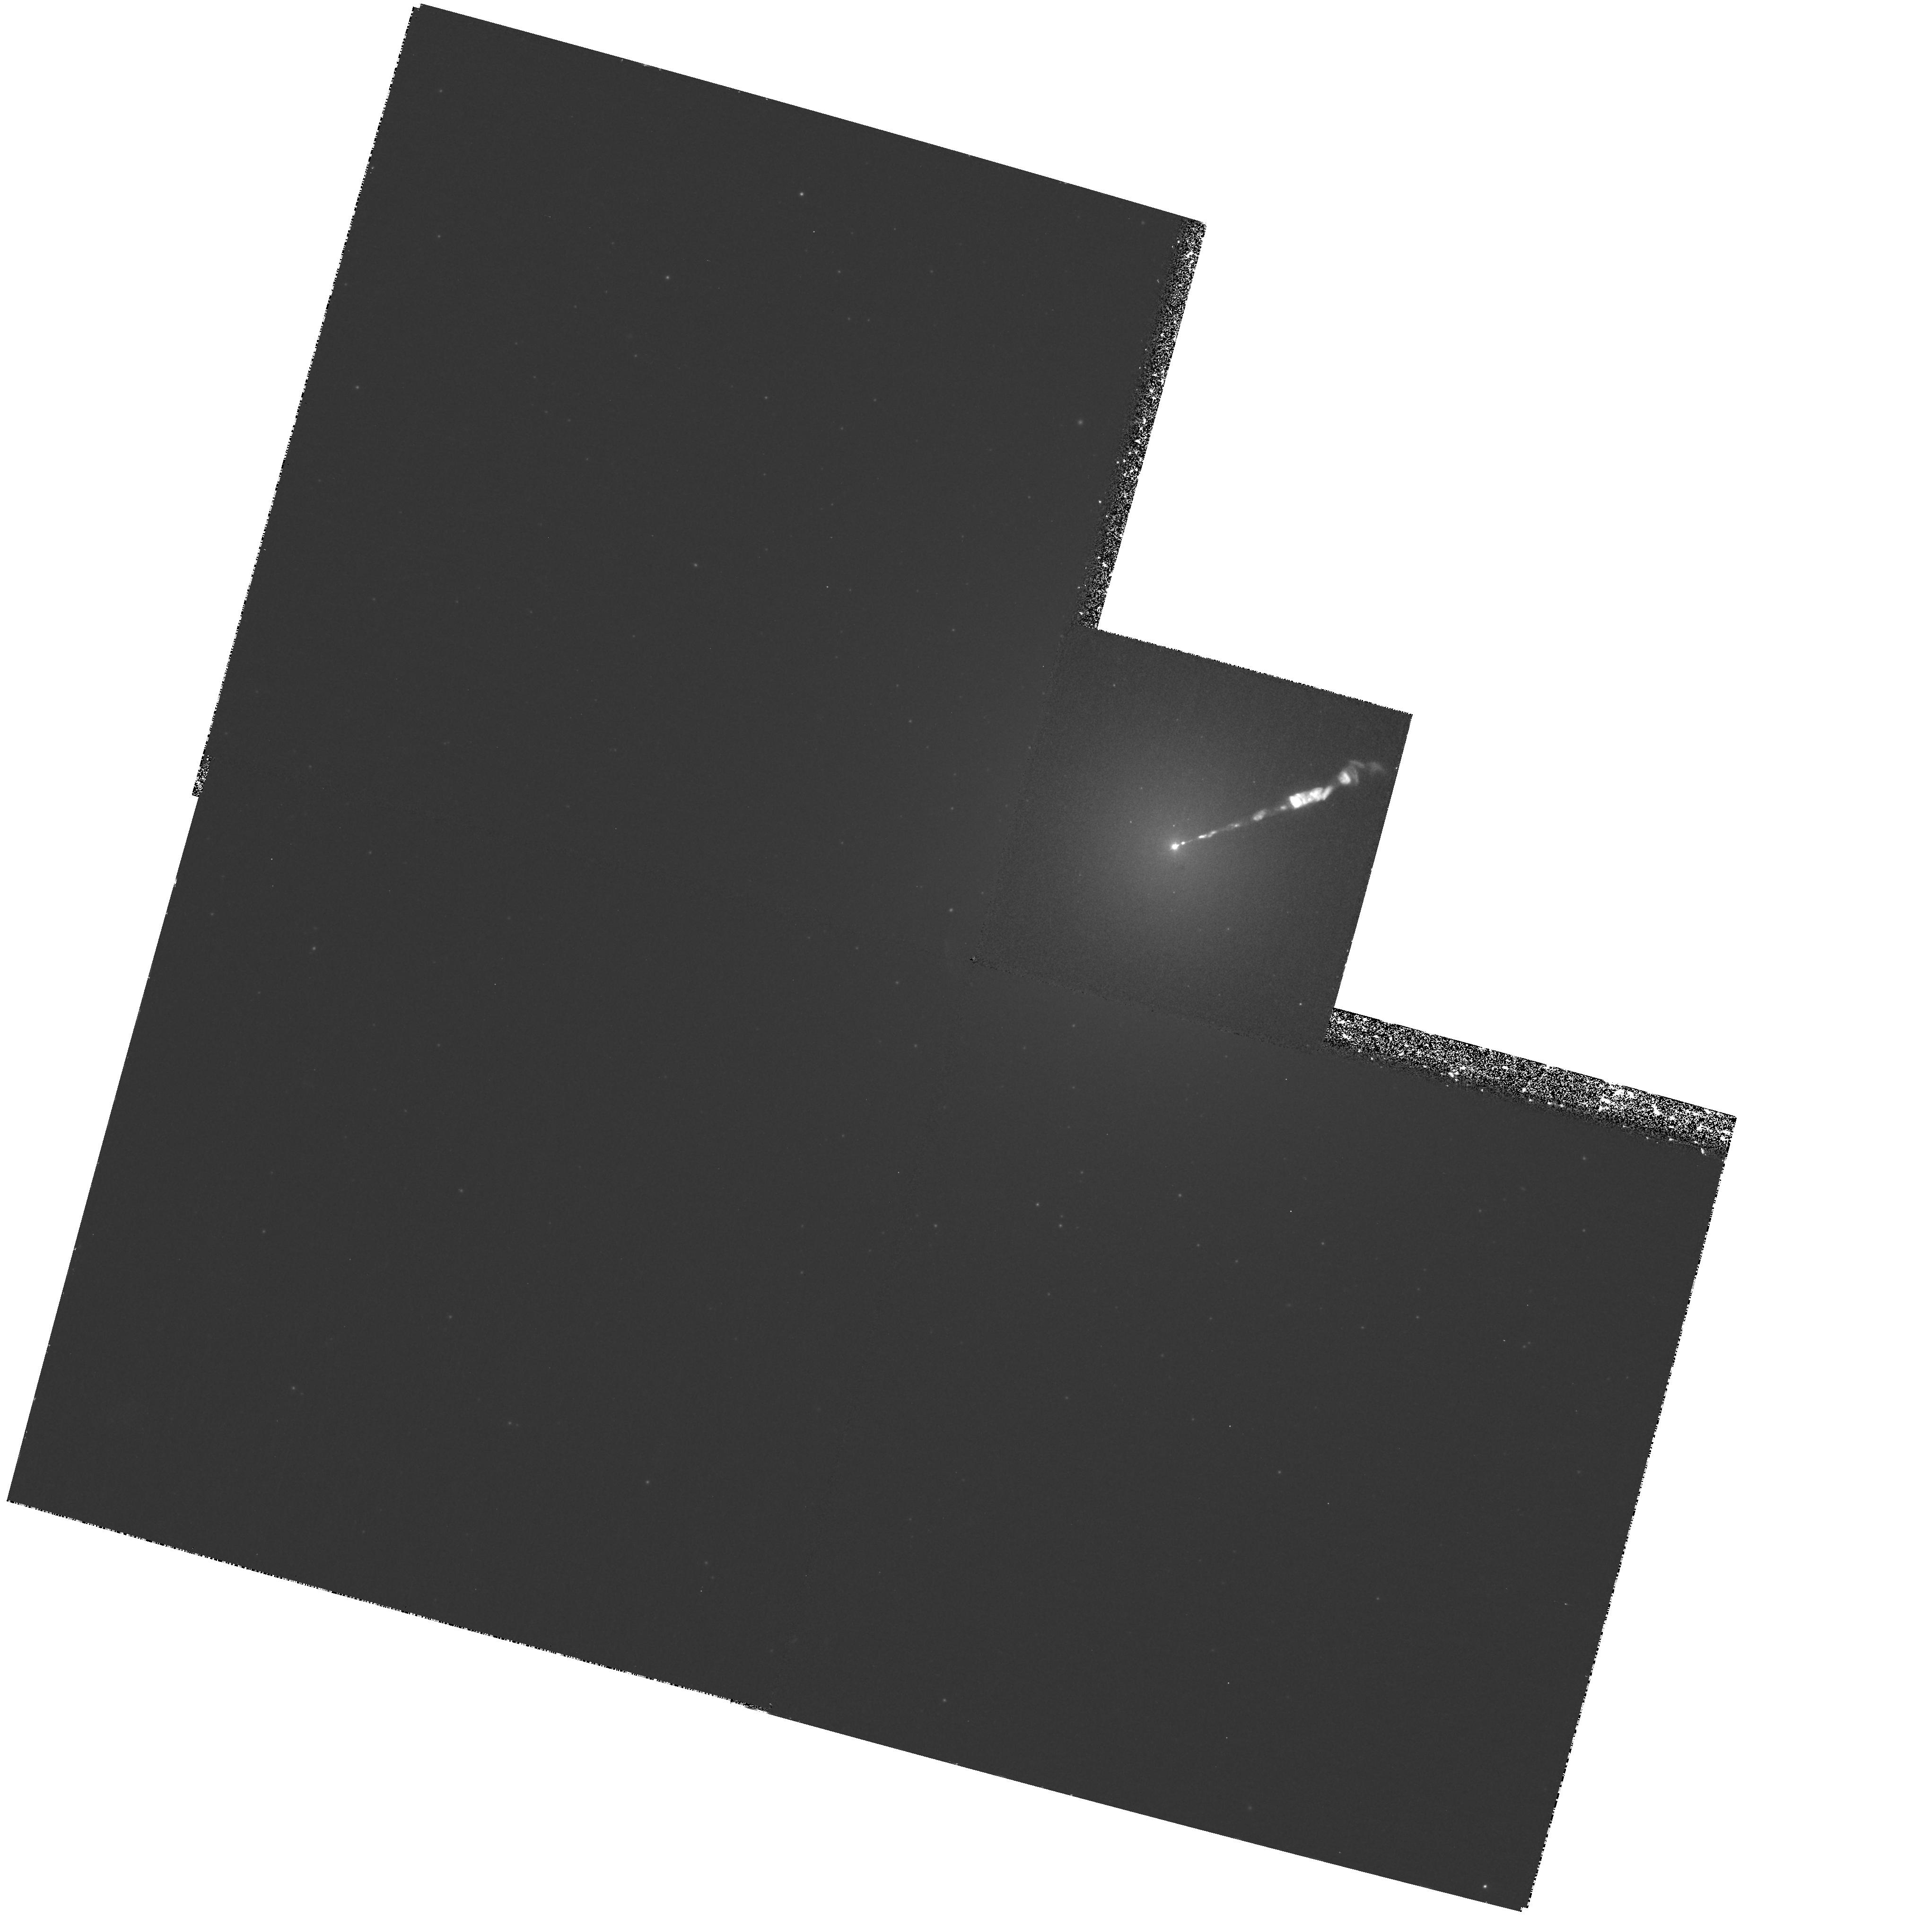
Target: NGC4486
Instrument: WFPC2/PC
Filter: F336W
Exposure: 2 h
Observation ID: hst_8587_03_wfpc2_pc_f336w_u68603

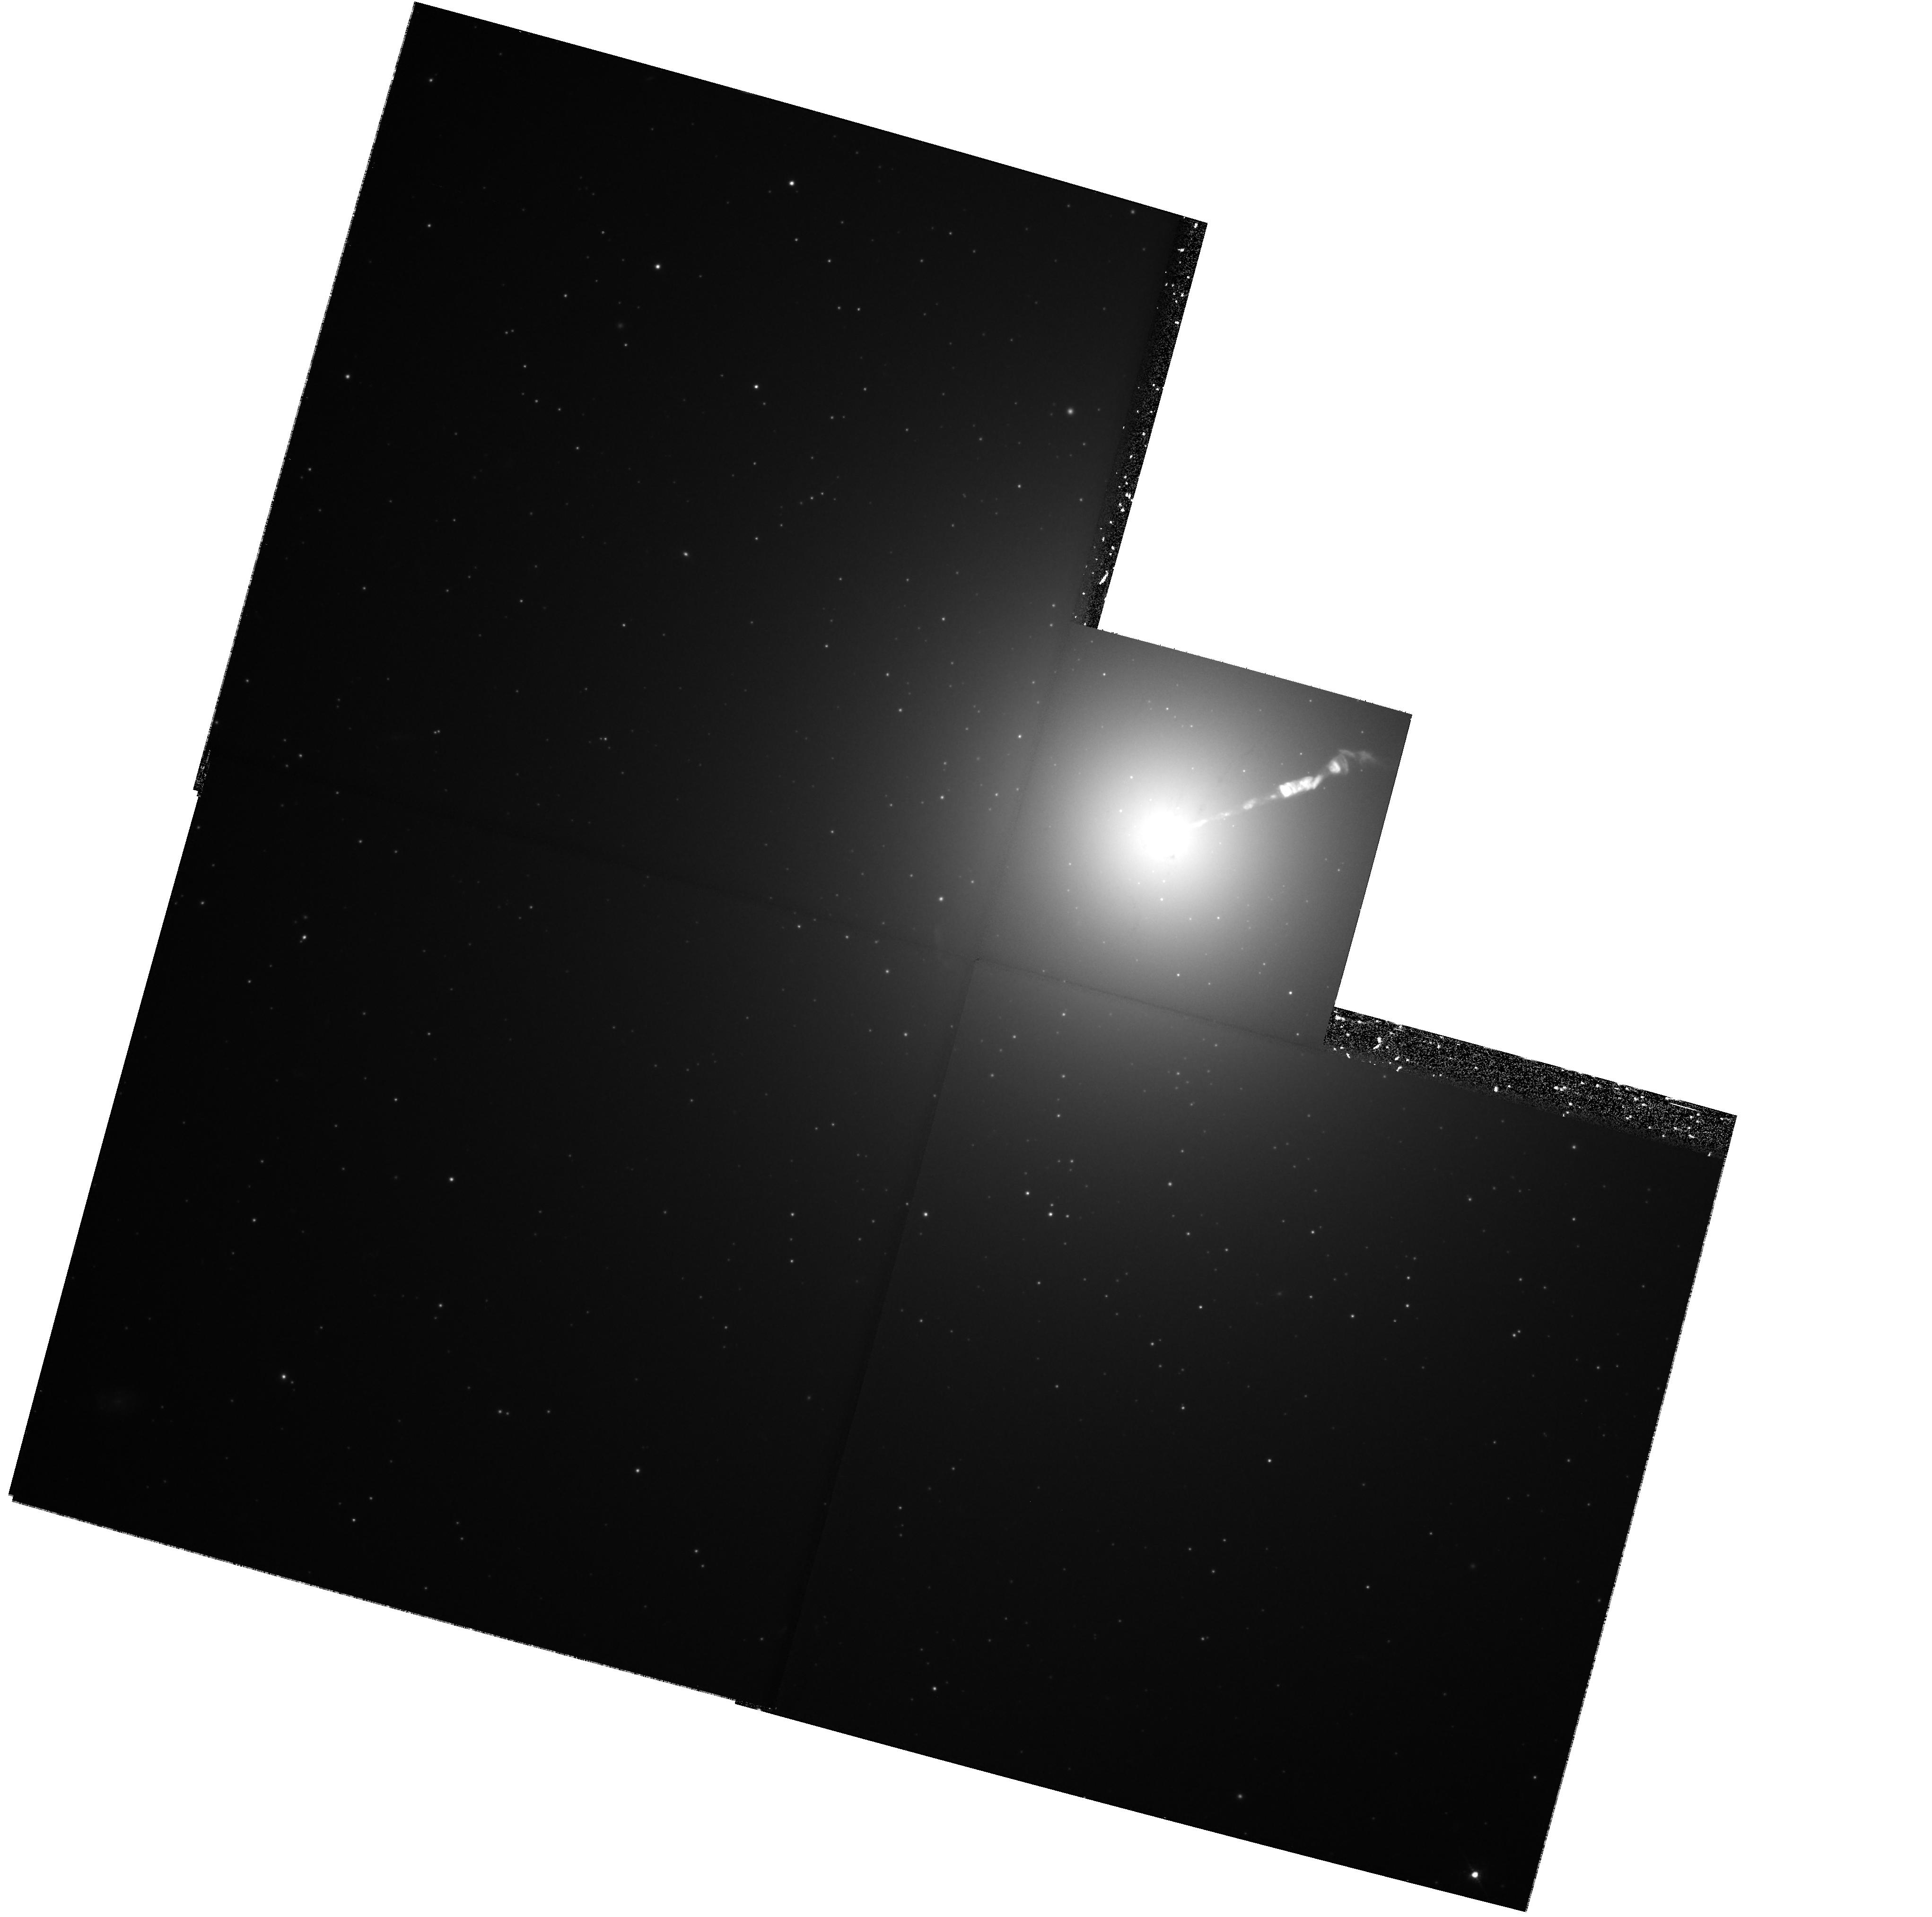
Target: NGC4486
Instrument: WFPC2/PC
Filter: F547M
Exposure: 2 h
Observation ID: hst_8587_09_wfpc2_pc_f547m_u68609

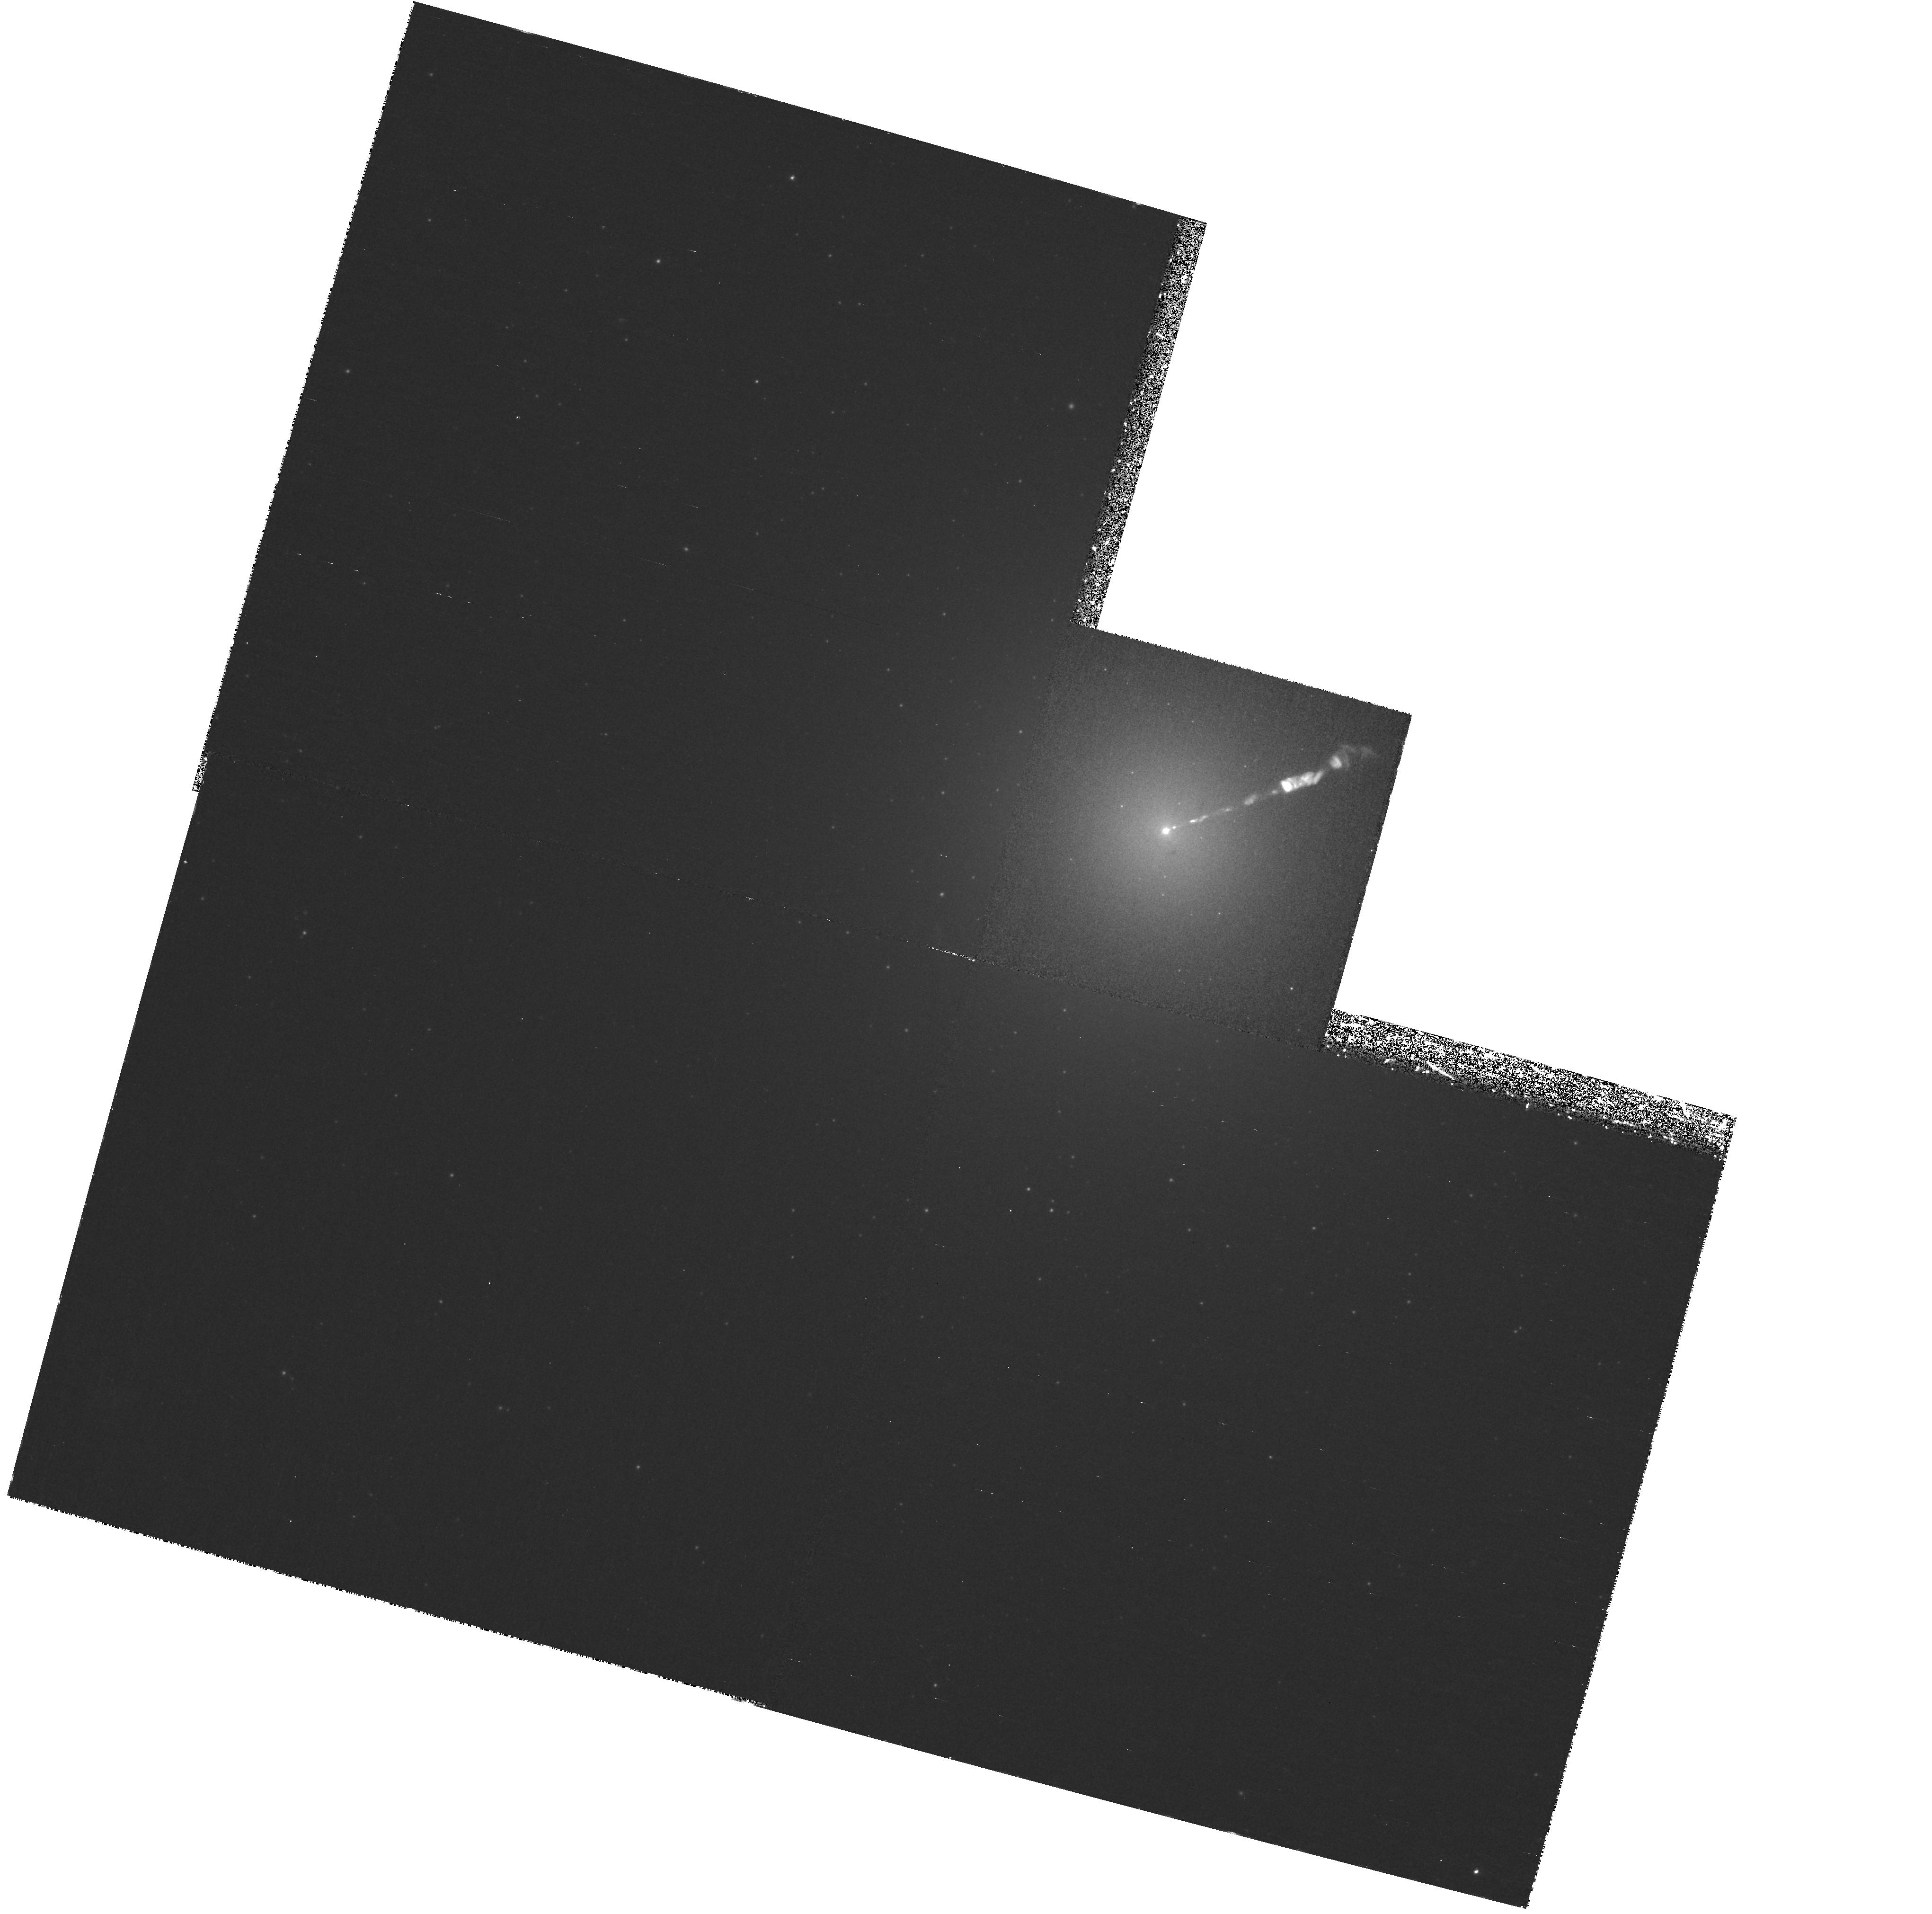
Target: NGC4486
Instrument: WFPC2/PC
Filter: F410M
Exposure: 2 h
Observation ID: hst_8587_08_wfpc2_pc_f410m_u68608

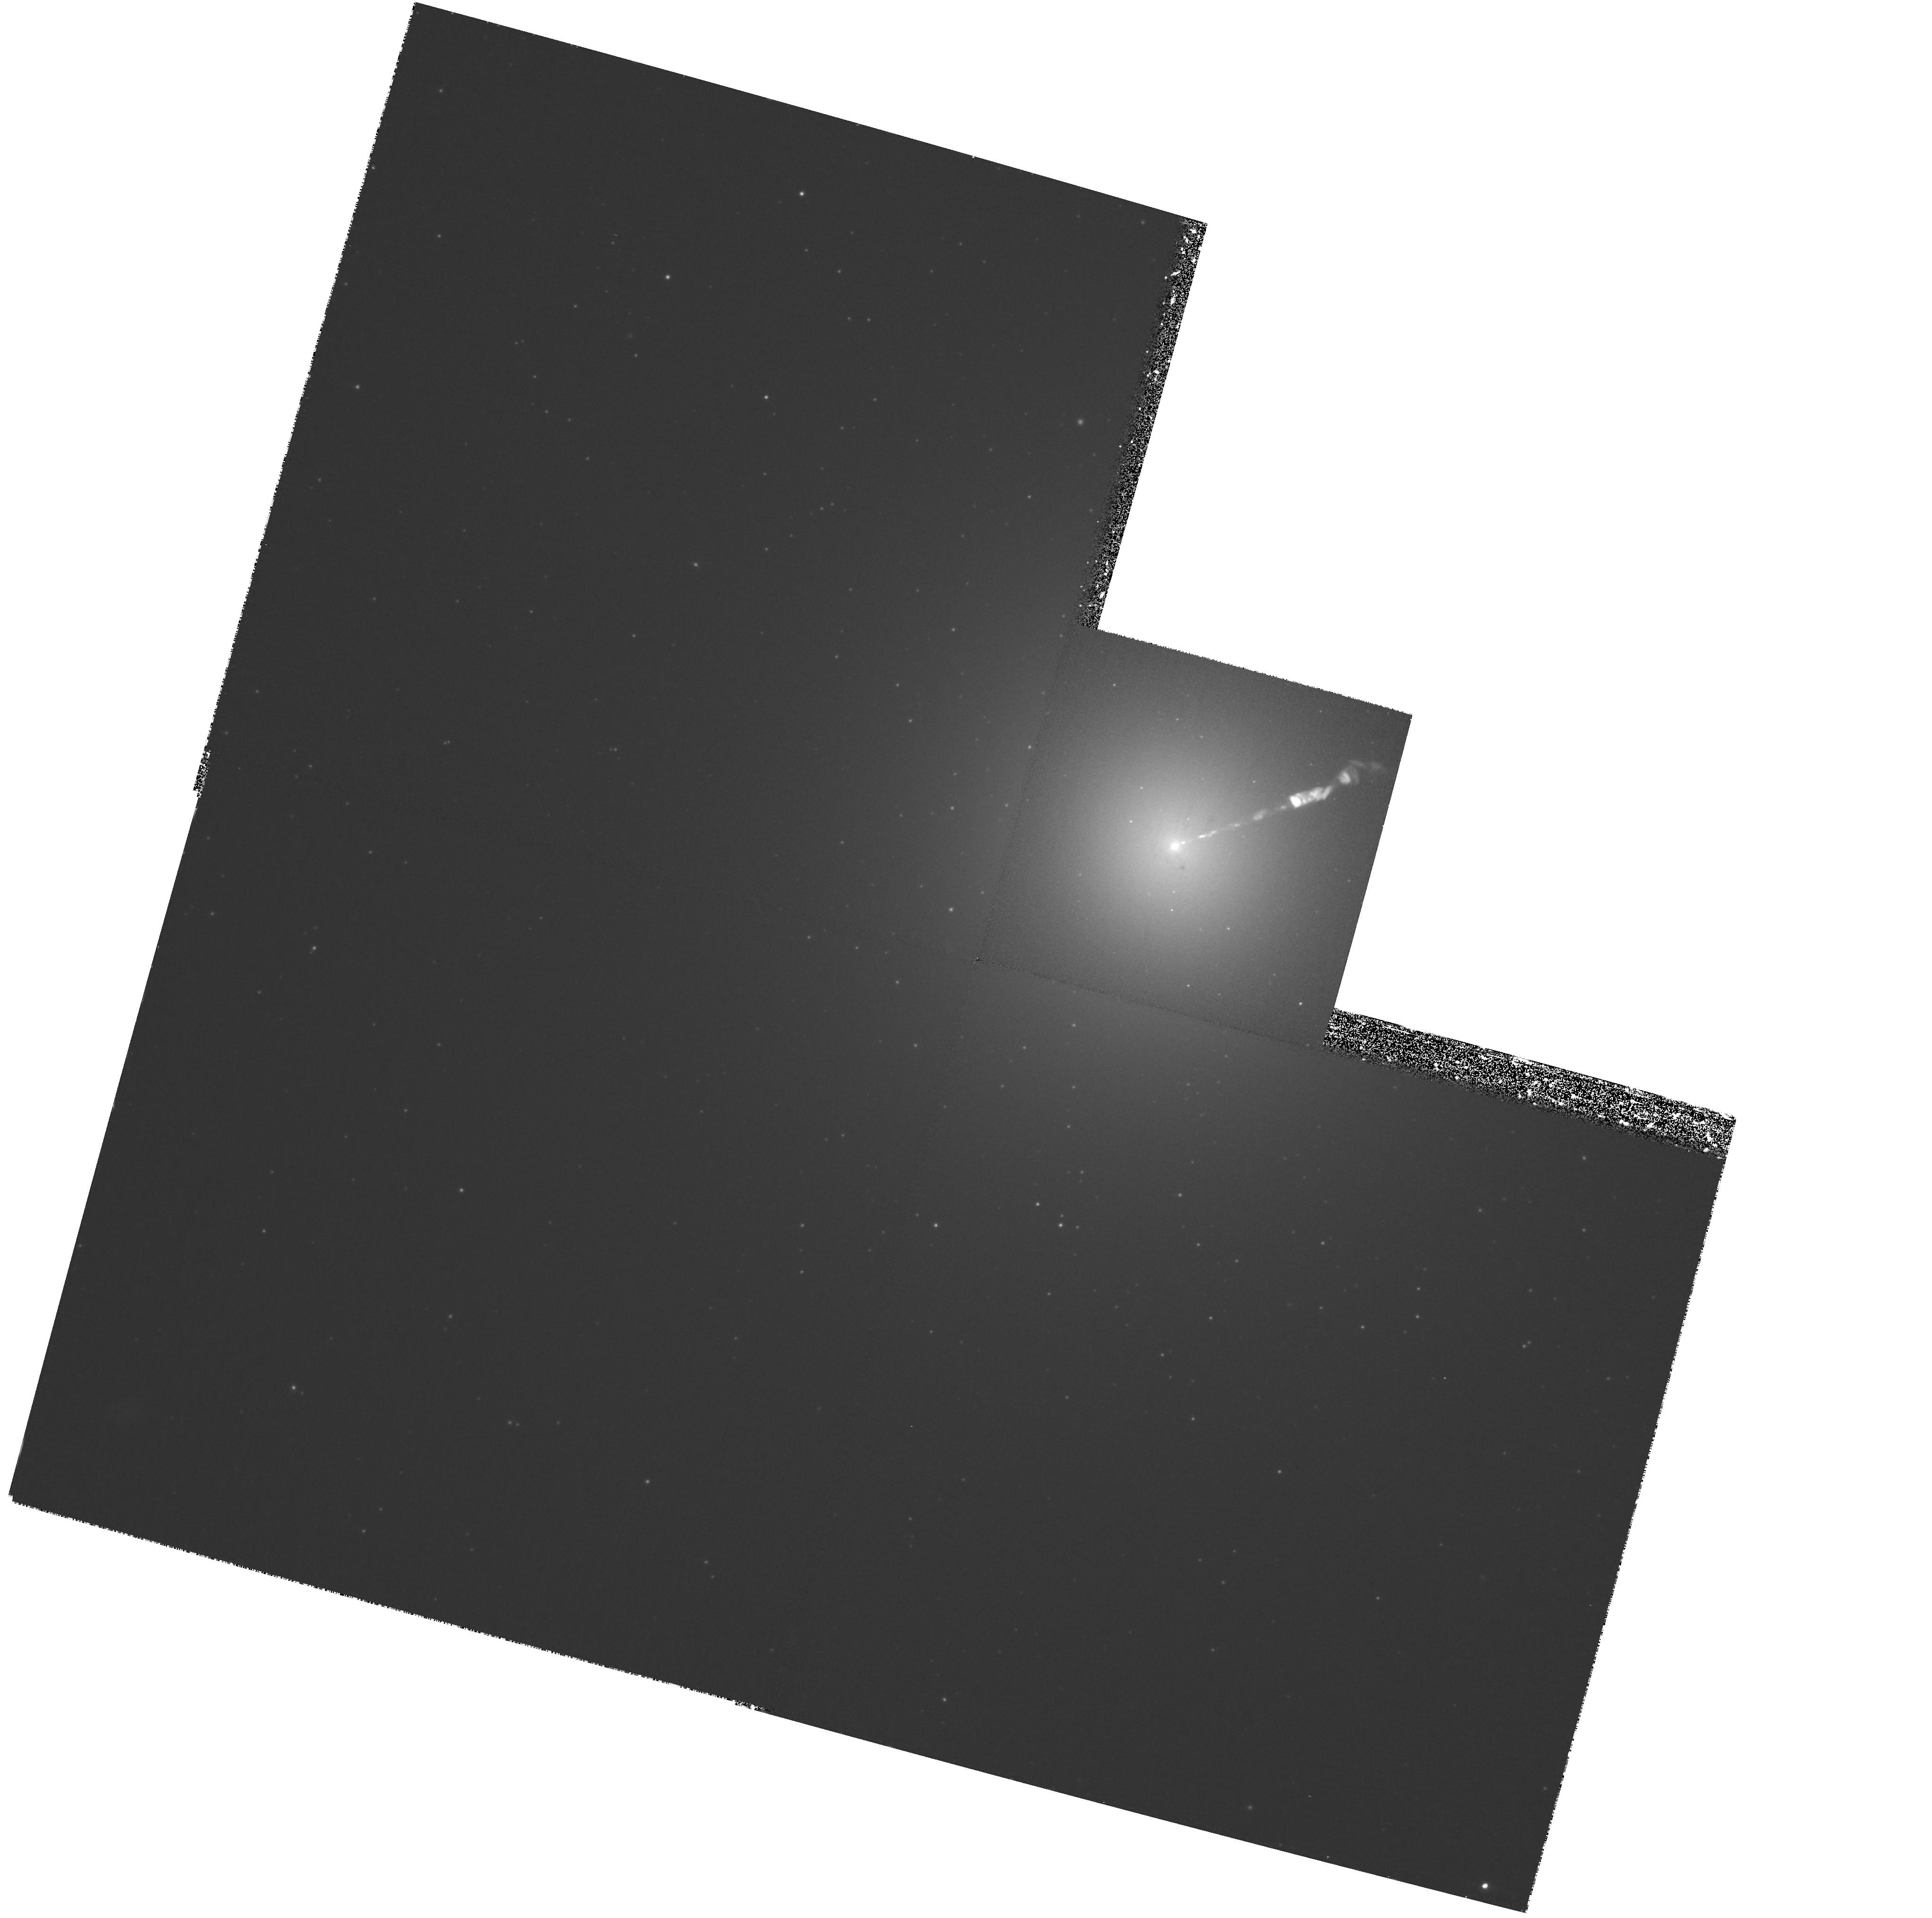
Target: NGC4486
Instrument: WFPC2/PC
Filter: F467M
Exposure: 2 h
Observation ID: hst_8587_05_wfpc2_pc_f467m_u68605

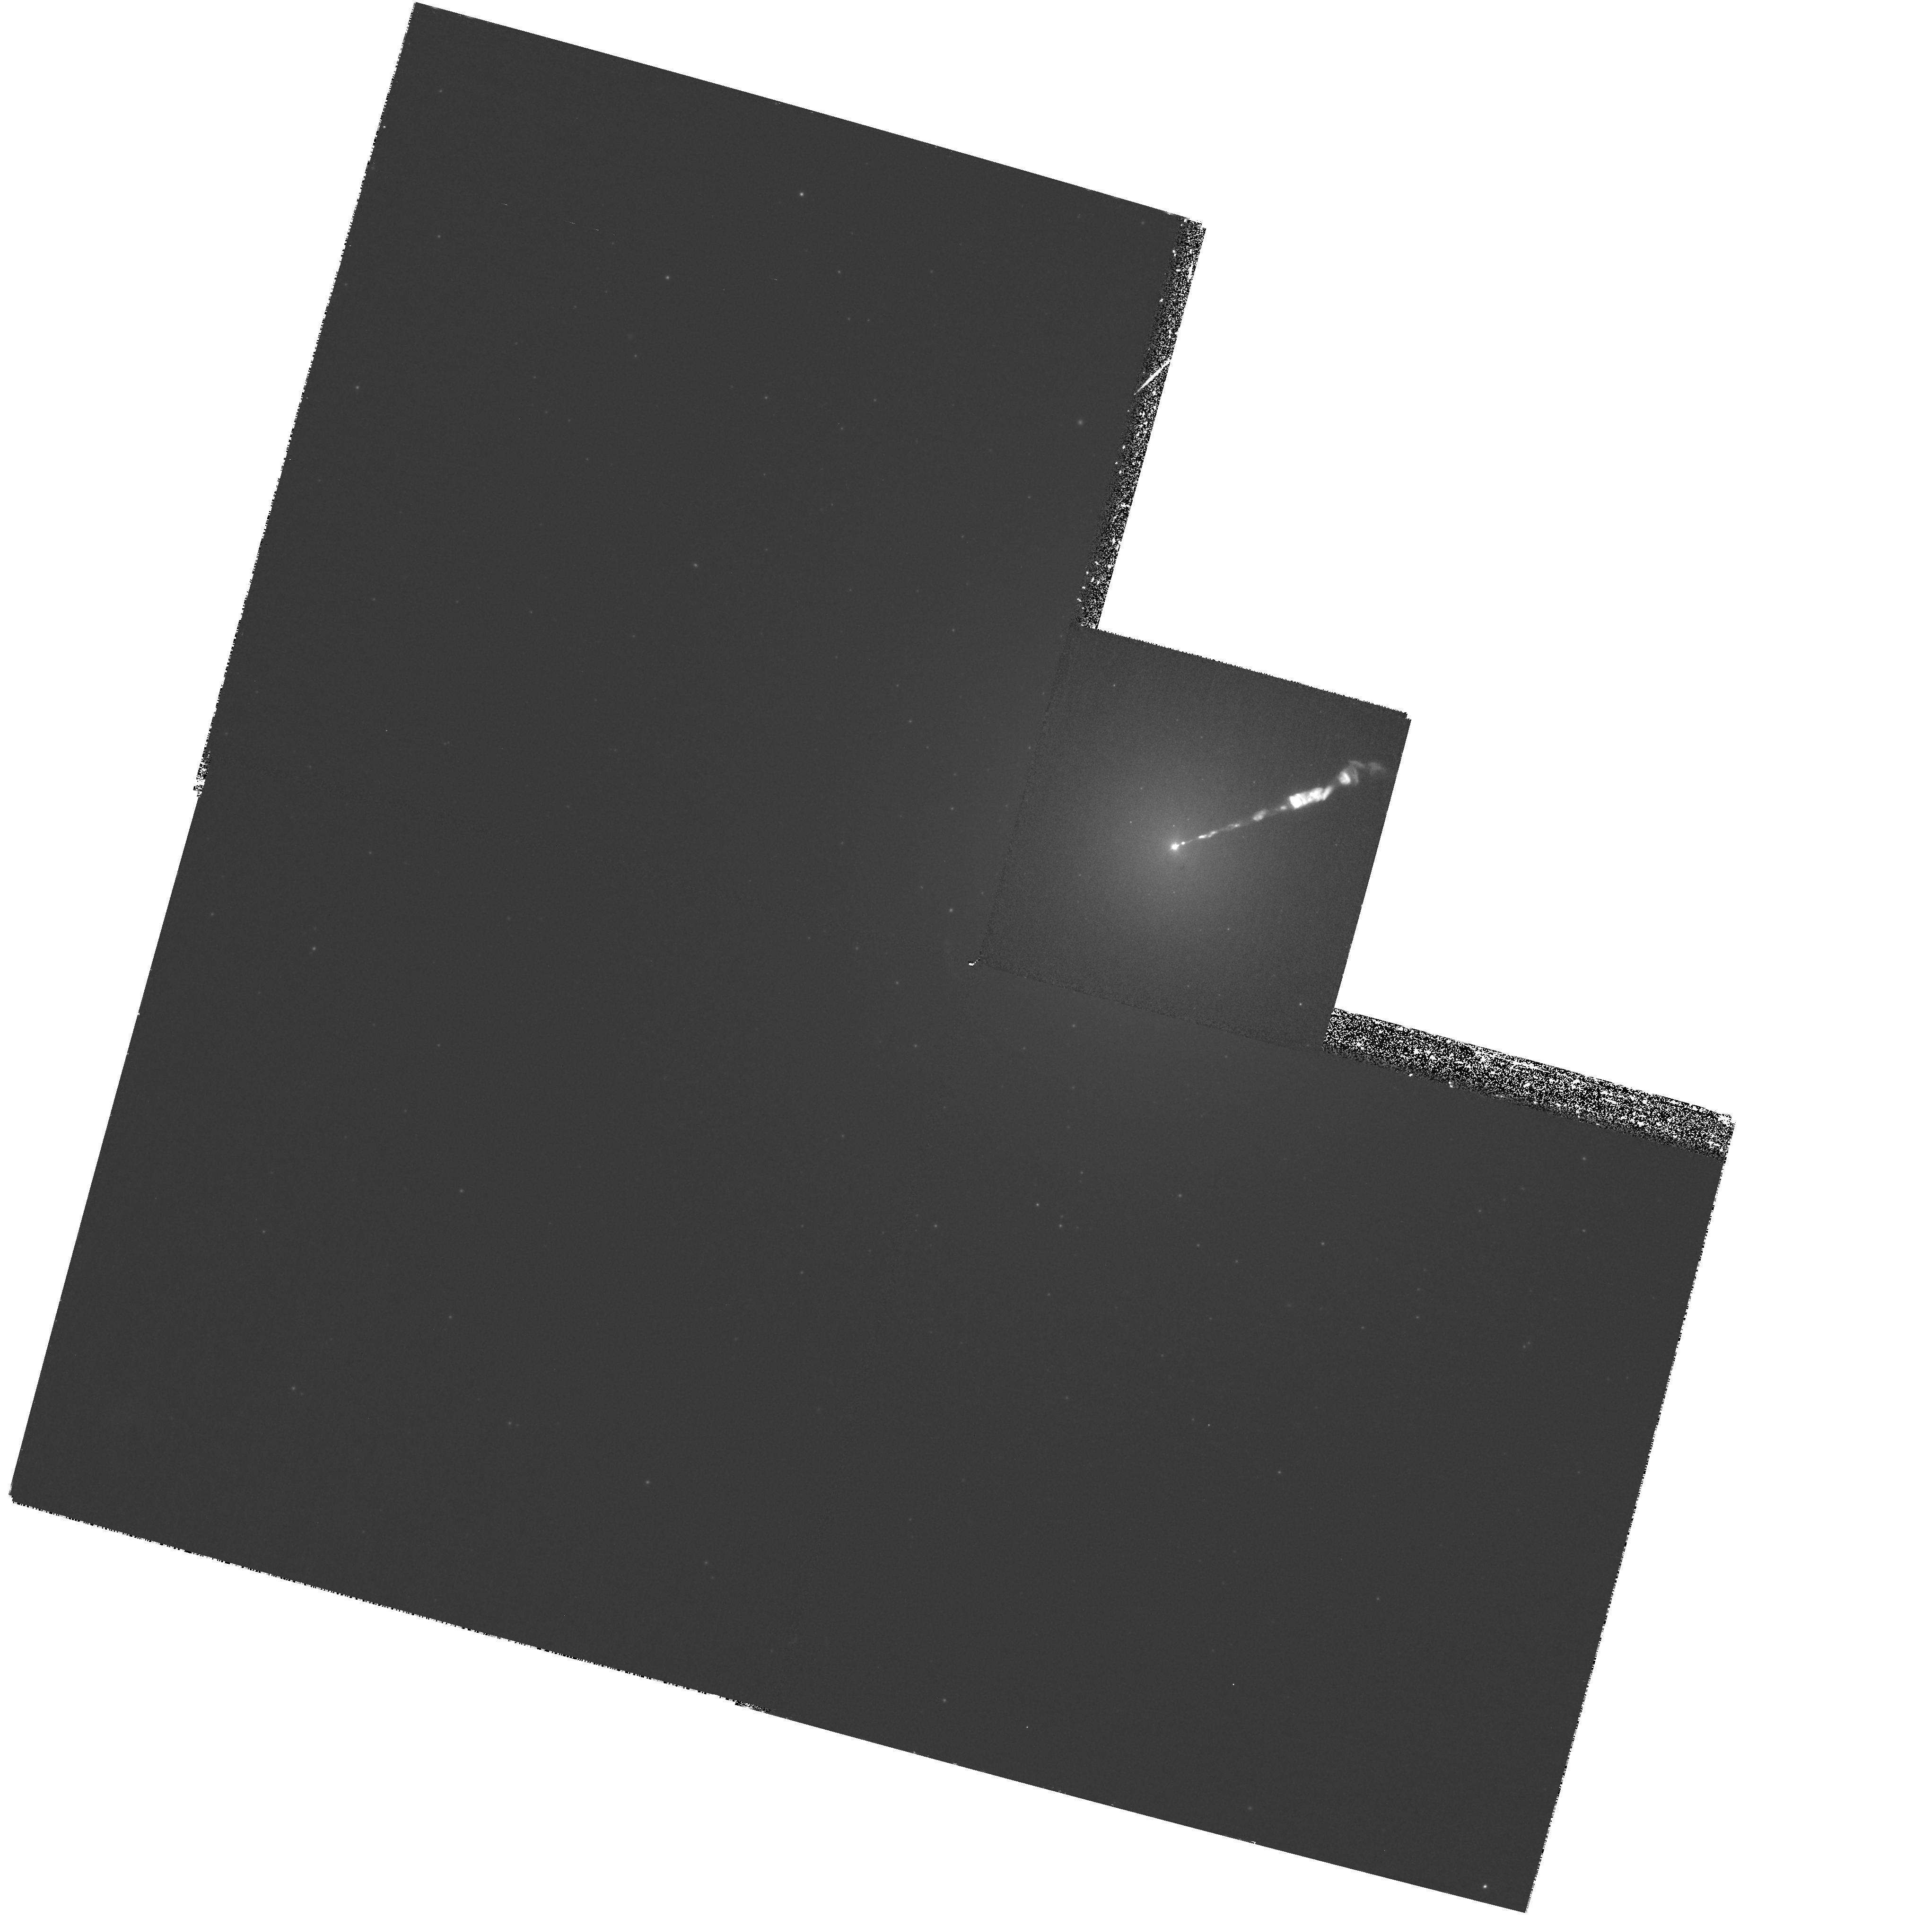
Target: NGC4486
Instrument: WFPC2/PC
Filter: F336W
Exposure: 2 h
Observation ID: hst_8587_02_wfpc2_pc_f336w_u68602

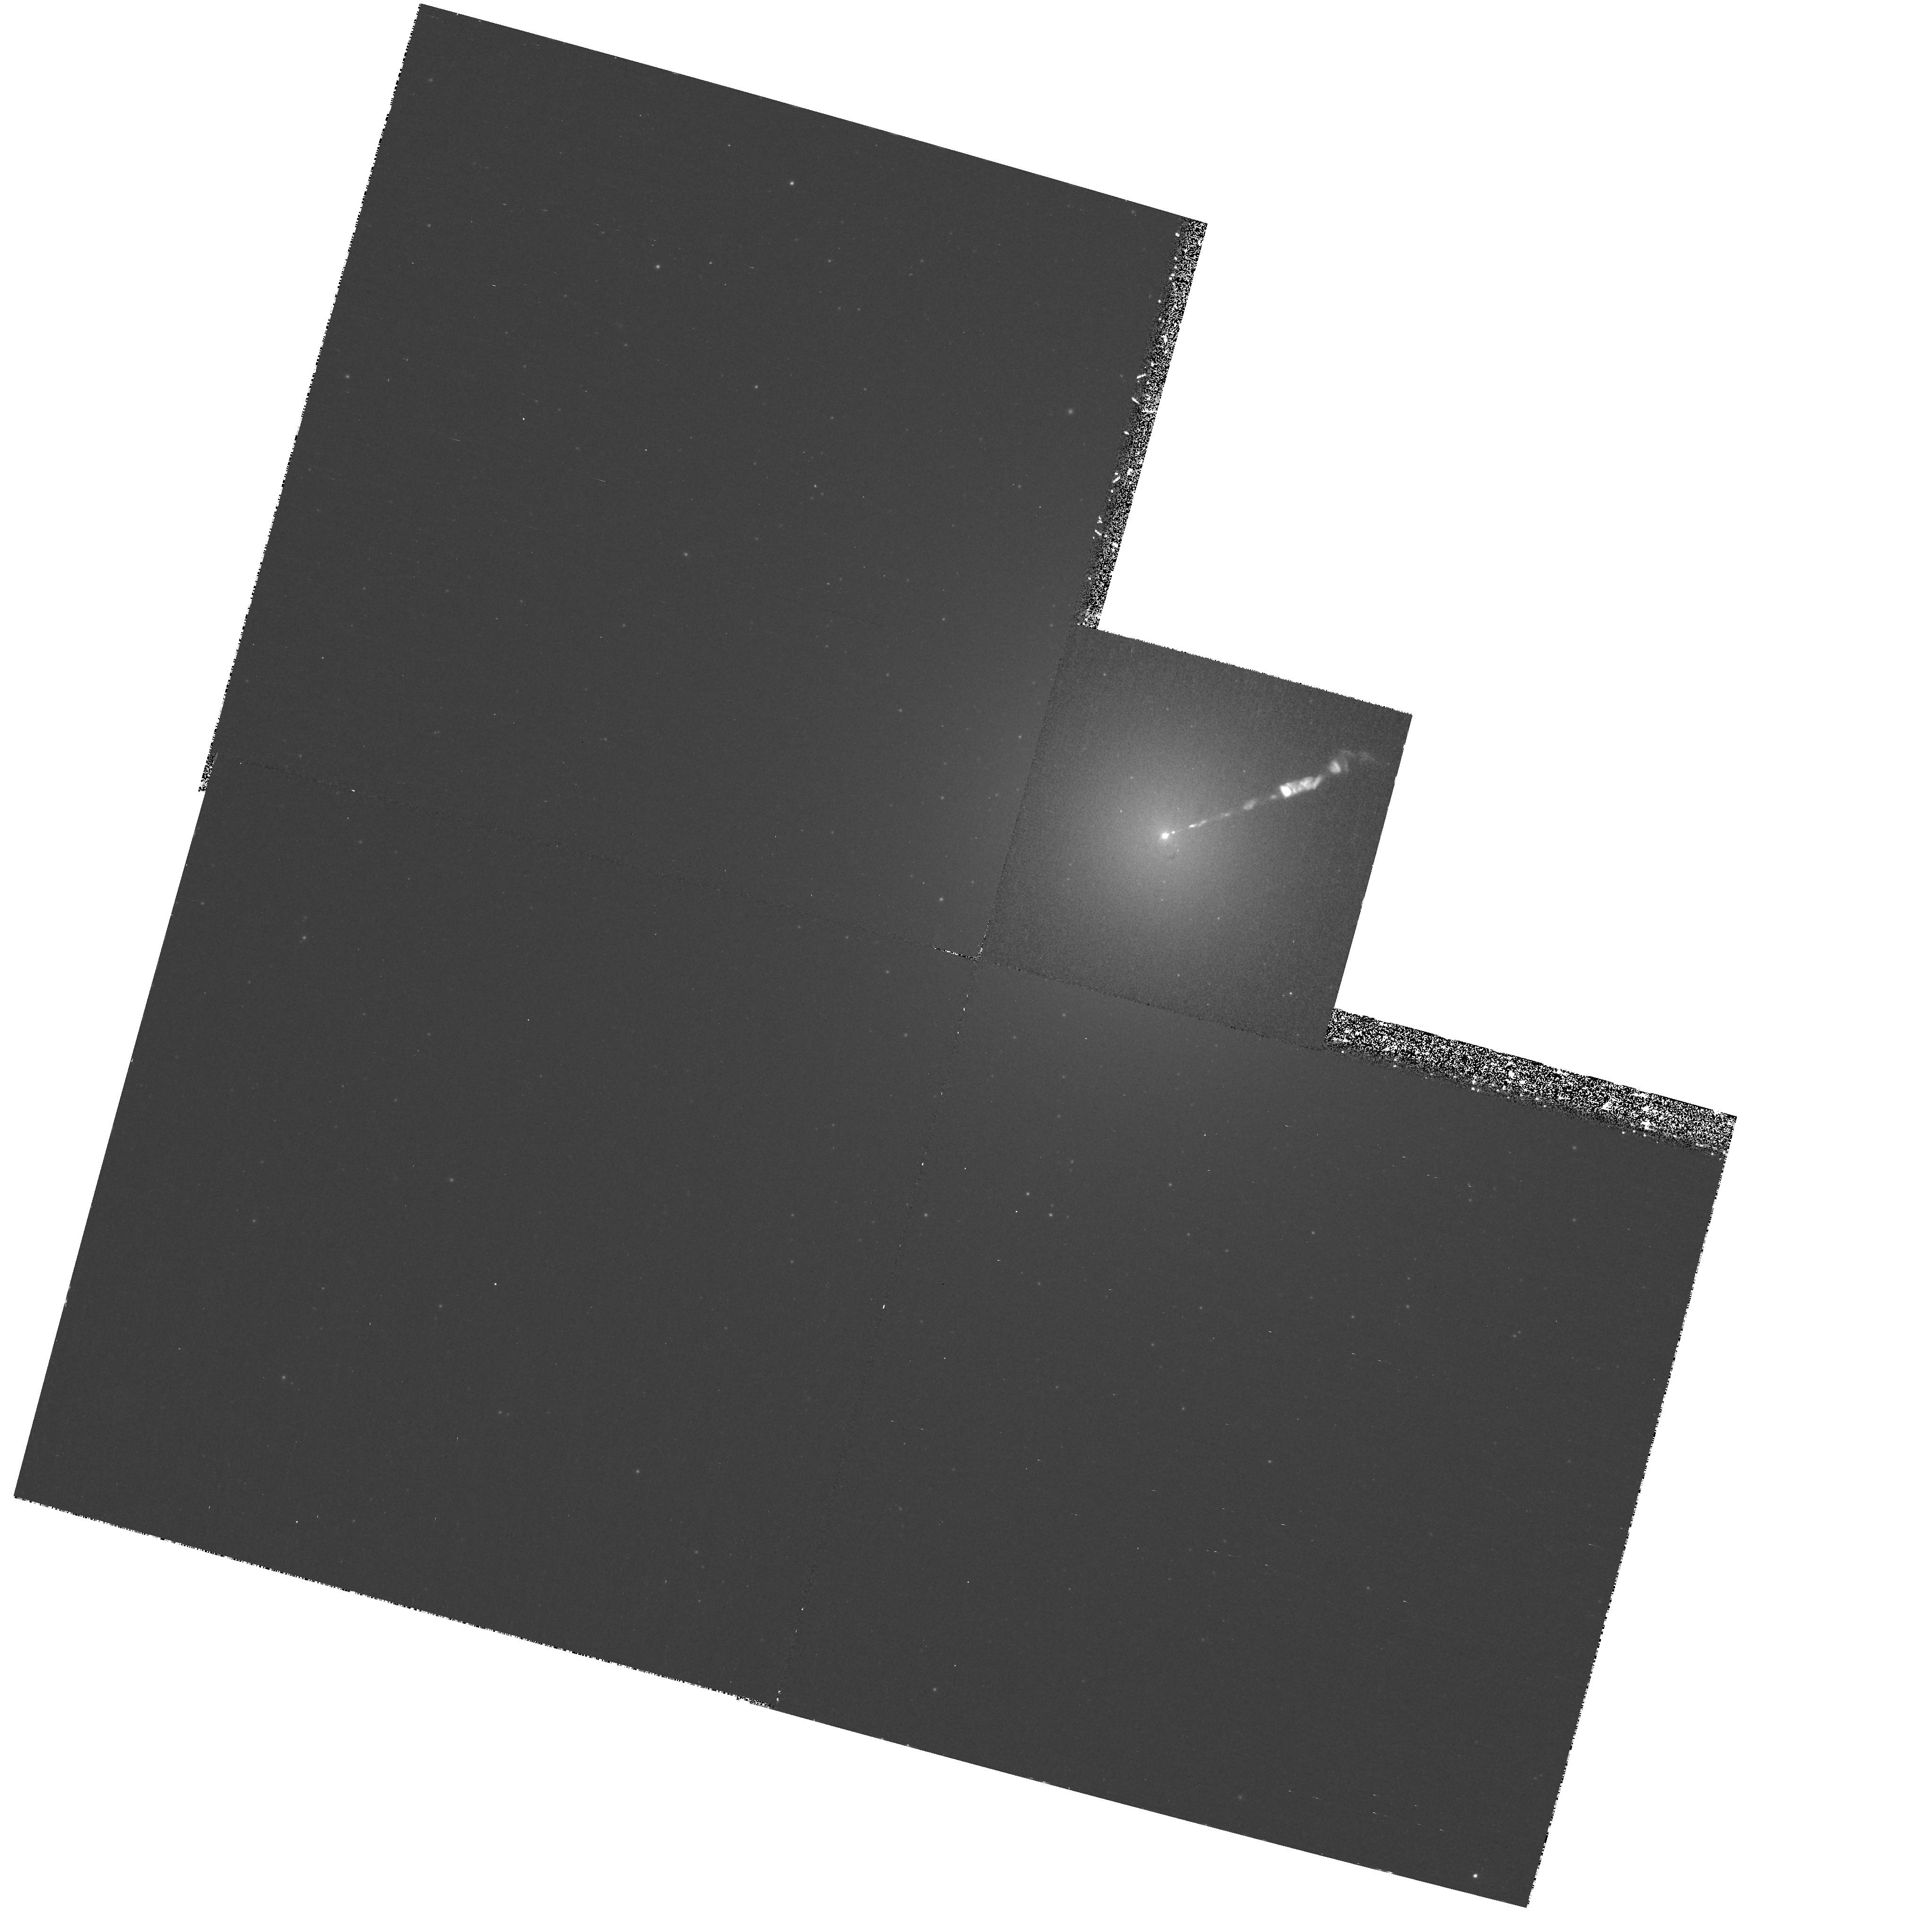
Target: NGC4486
Instrument: WFPC2/PC
Filter: F410M
Exposure: 1.3 h
Observation ID: hst_8587_06_wfpc2_pc_f410m_u68606

Stroemgren Photometry of Globular Clusters in M87: Breaking the Age- Metallicity Degeneracy (PI: Cote, Patrick)

A remarkable achievement of HST has been the demonstration that the globular cluster (GC) systems of most, and possibly all, luminous galaxies show bimodal distributions in broadband color and, by implication, age and/or metallicity. Whatever its origin, this bimodality (which is observed in giant galaxies that span a wide range in Hubble Type and local environment) must hold a fundamental clue to the process of galaxy formation. Although several models for the observed bimodality have been suggested (e.g., spiral-spiral mergers, two phase collapse models, and hierarchical growth via dissipationless mergers), a definitive test of these scenarios has proved elusive due to the lack of reliable age estimates for the two GC populations in even a single galaxy. In other words, the models make very different predictions regarding the ages of the two GC populations, but the measured broadband colors suffer from the well-known ``age-metallicity degeneracy" of old stellar systems. We propose to break this degeneracy by using WFPC2 to obtain narrow-band photometry in the Stroemgren uvby filters for ~ 10^3 GCs in M87, the supergiant elliptical galaxy at the dynamical center of the Virgo cluster. Our technique hinges on the ability of Stroemgren photometry to decouple the effects of age and metallicity for large samples of GCs, and will provide the first strong constraints on the various galaxy formation models.